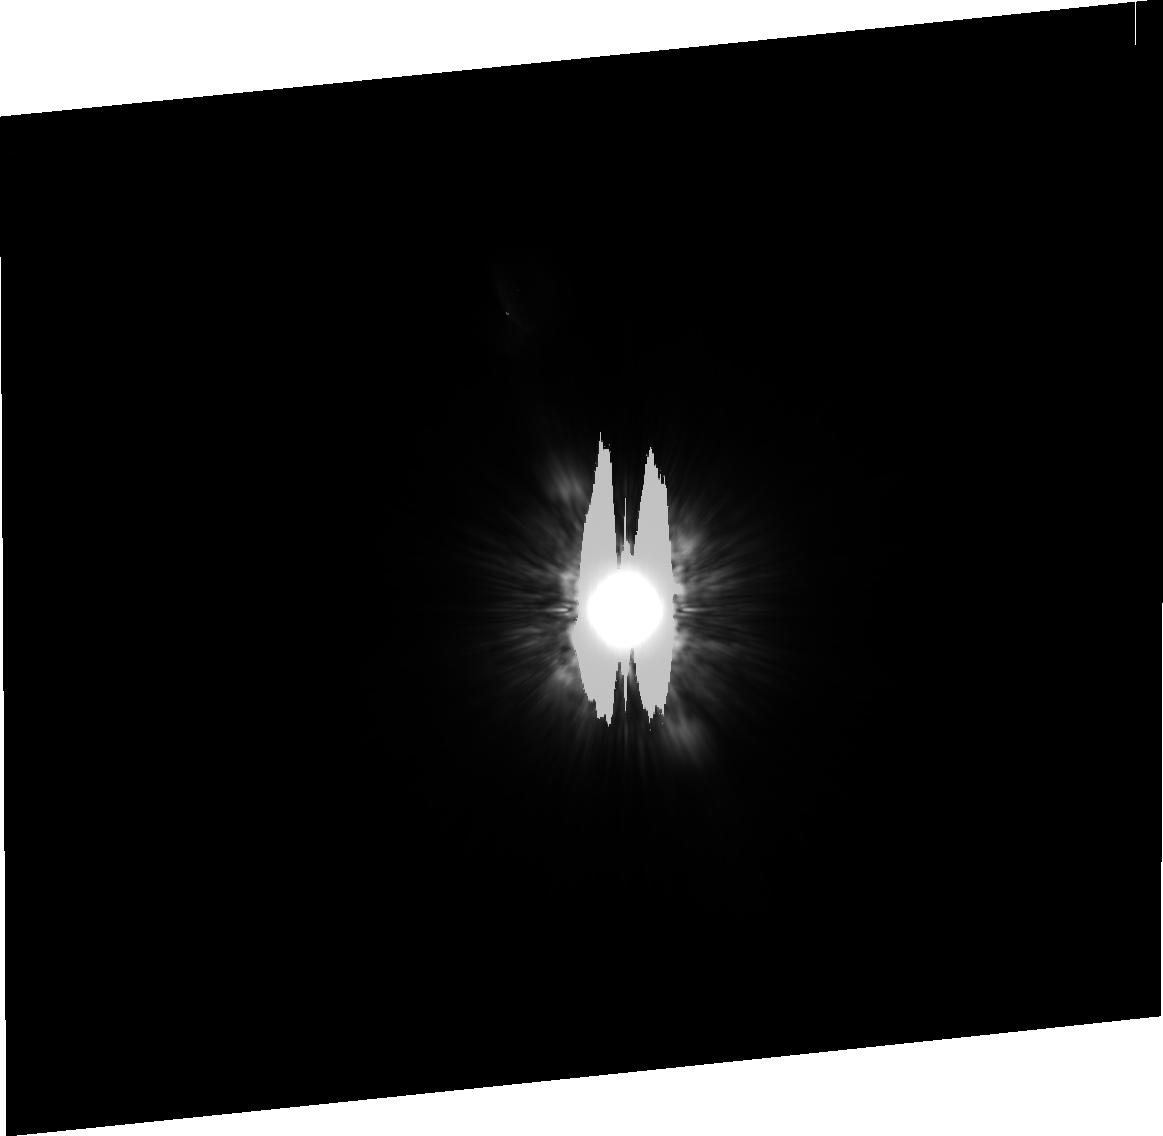
Target: HD216956
Instrument: ACS/HRC
Filter: F814W
Exposure: 8 min
Observation ID: j9fq03020

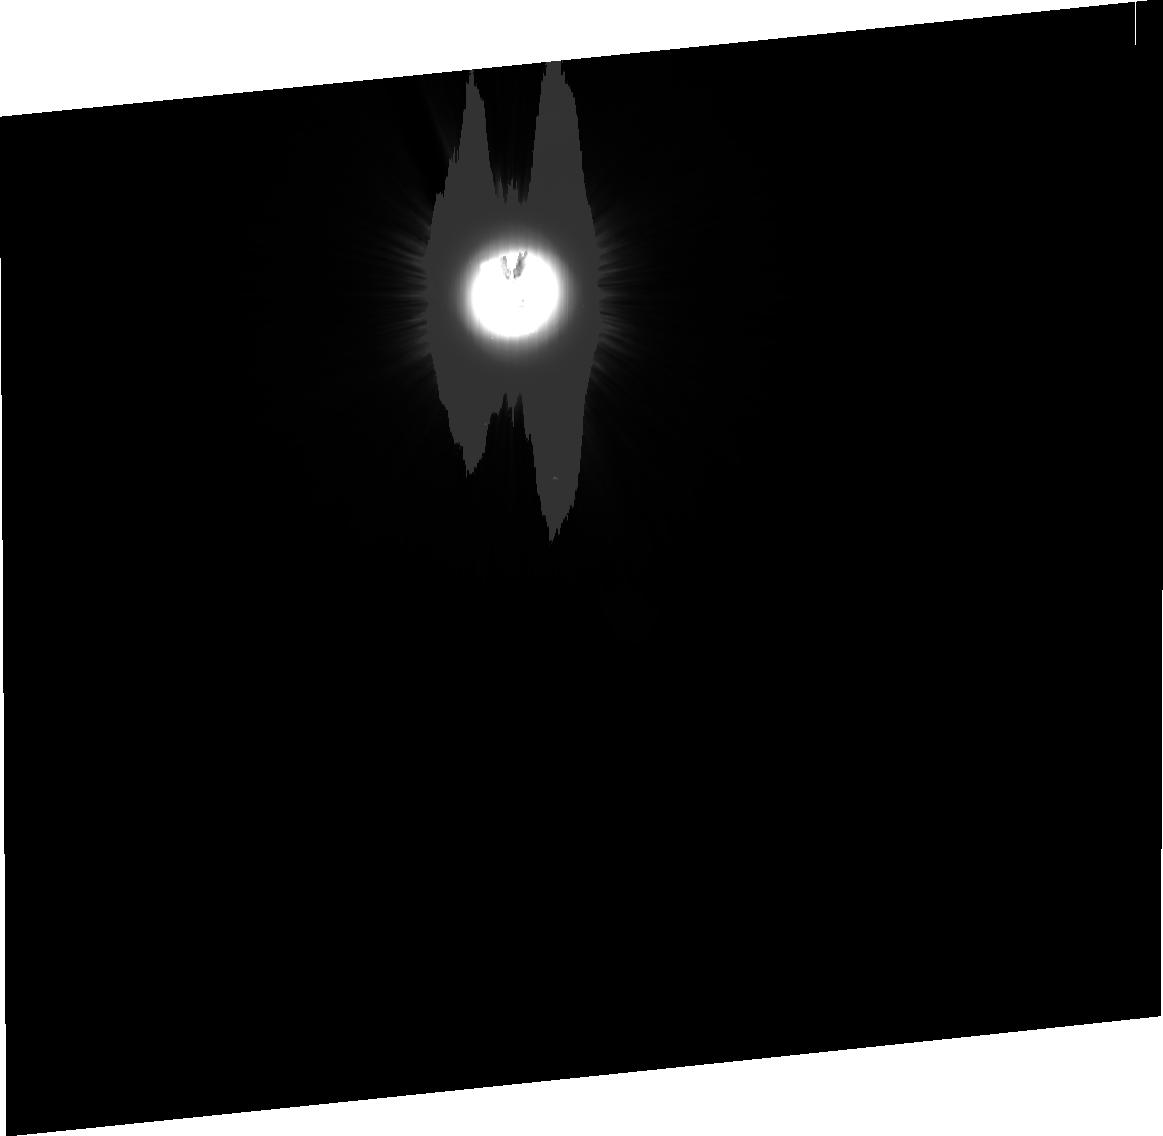
Target: HD172167-PSF
Instrument: ACS/HRC
Filter: F606W
Exposure: 8 min
Observation ID: j9fq28010

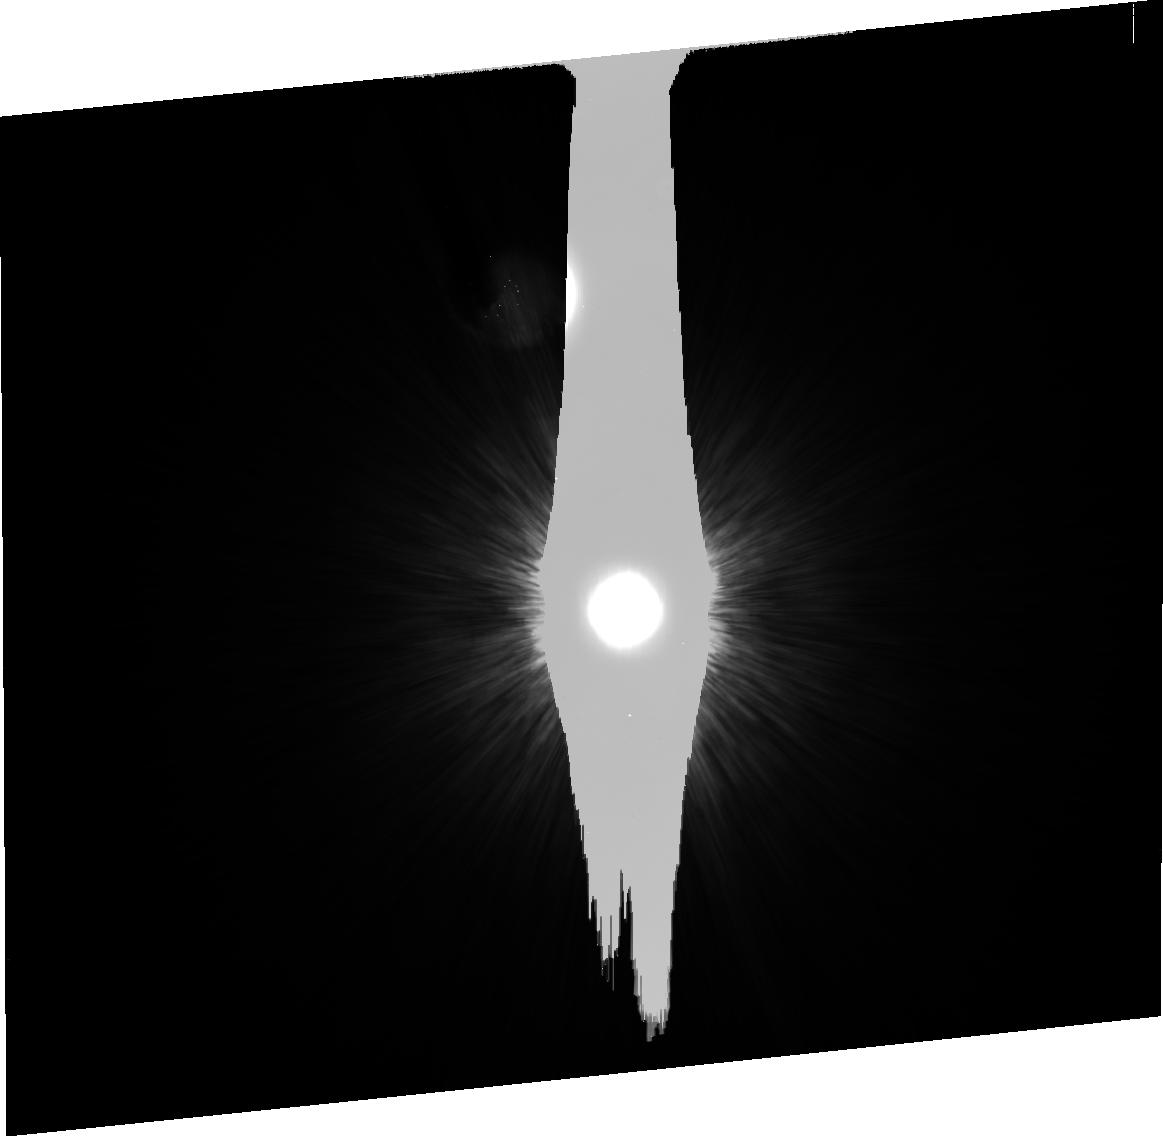
Target: HD216956
Instrument: ACS/HRC
Filter: F435W
Exposure: 36 min
Observation ID: j9fq06010

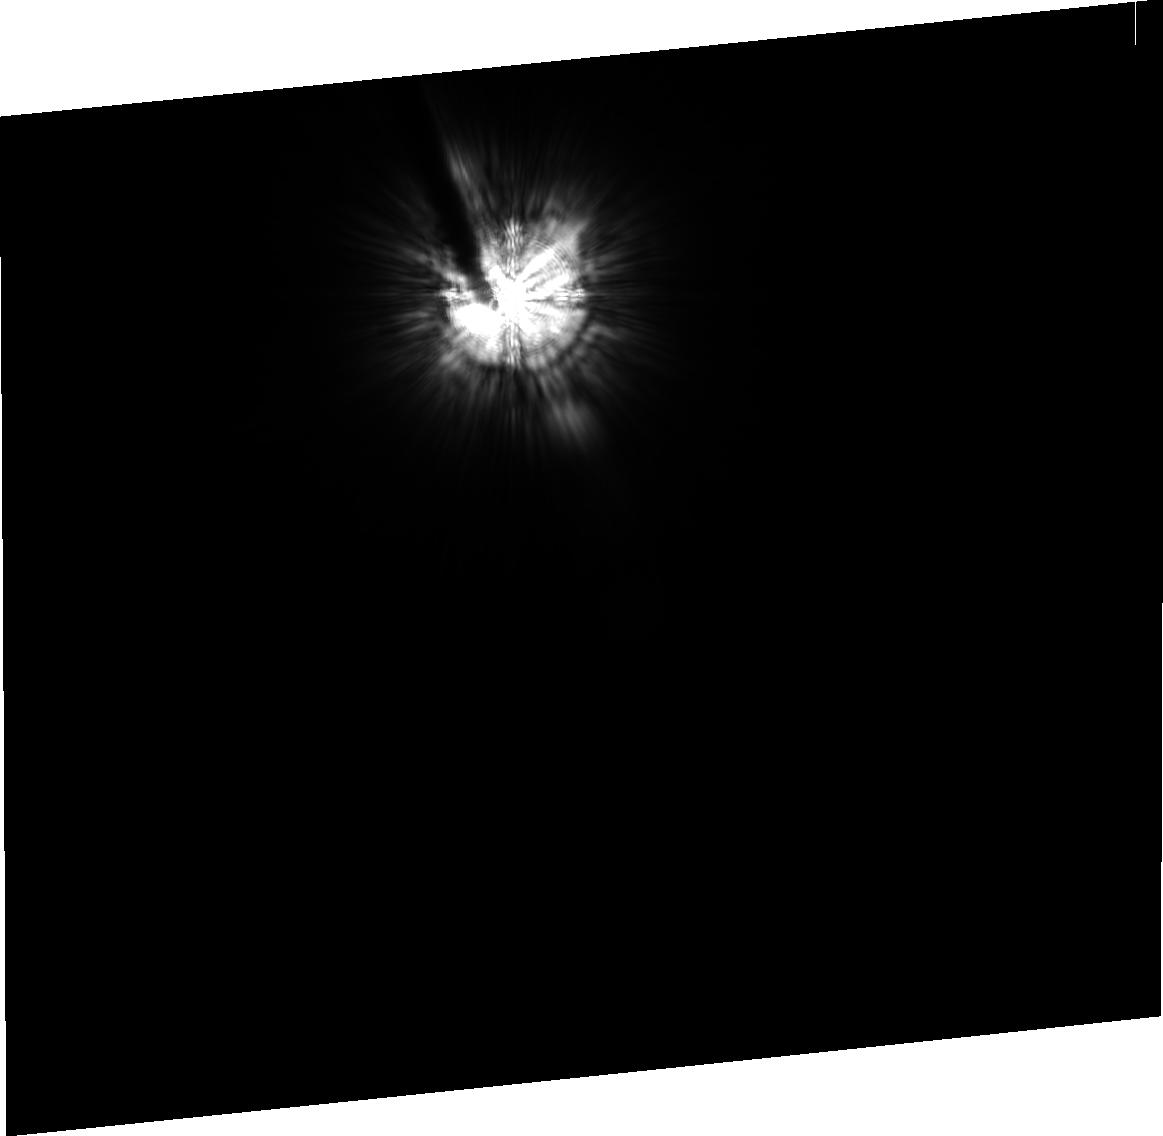
Target: HD216956
Instrument: ACS/HRC
Filter: F814W
Exposure: 8 min
Observation ID: j9fq16020

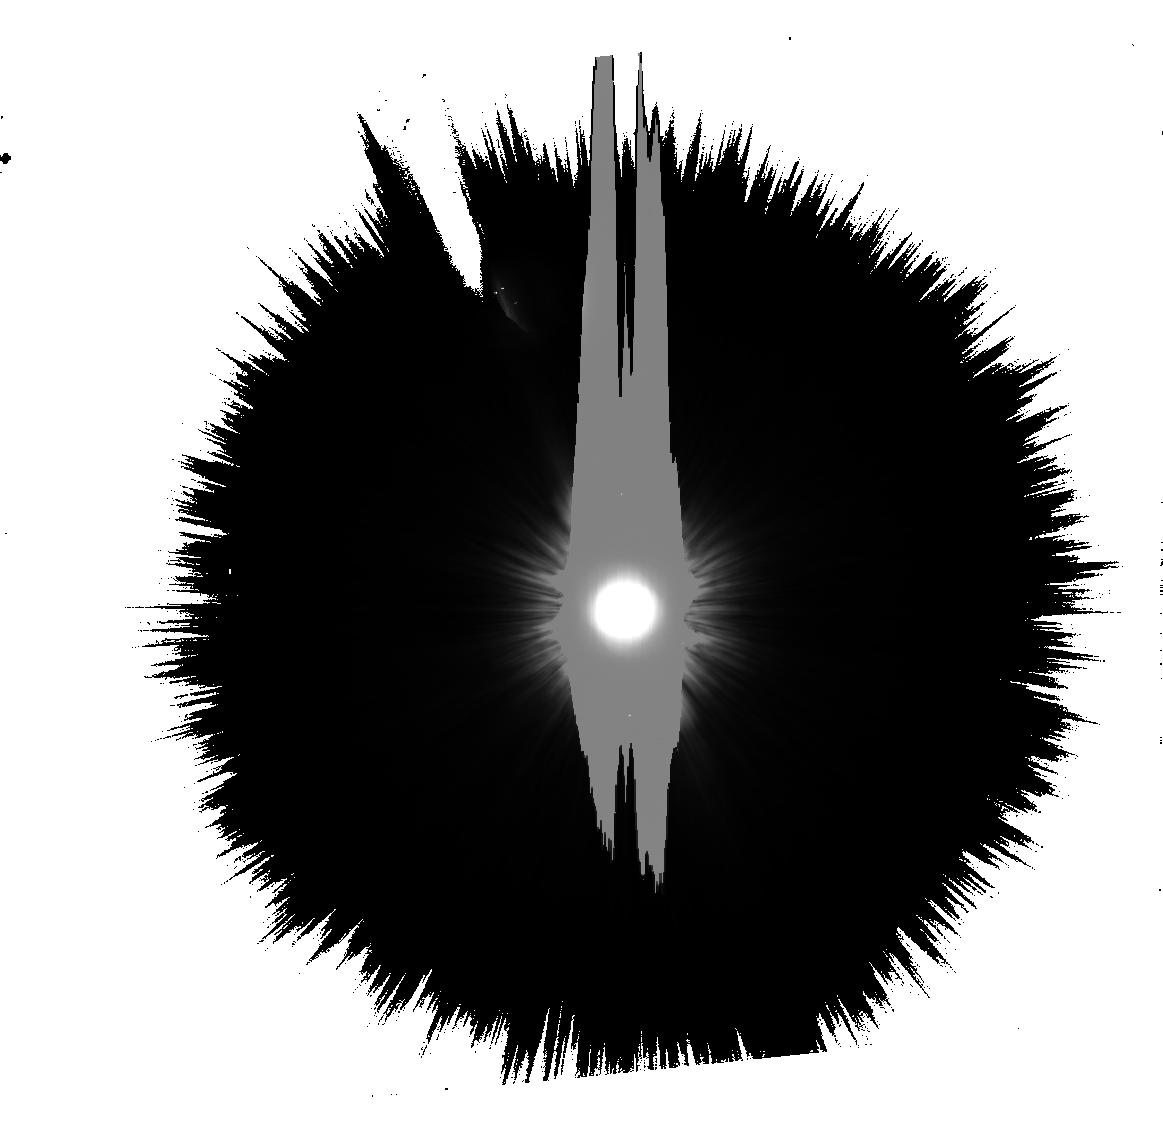
Target: HD216956
Instrument: ACS/HRC
Filter: F606W
Exposure: 8 min
Observation ID: j9fq13020

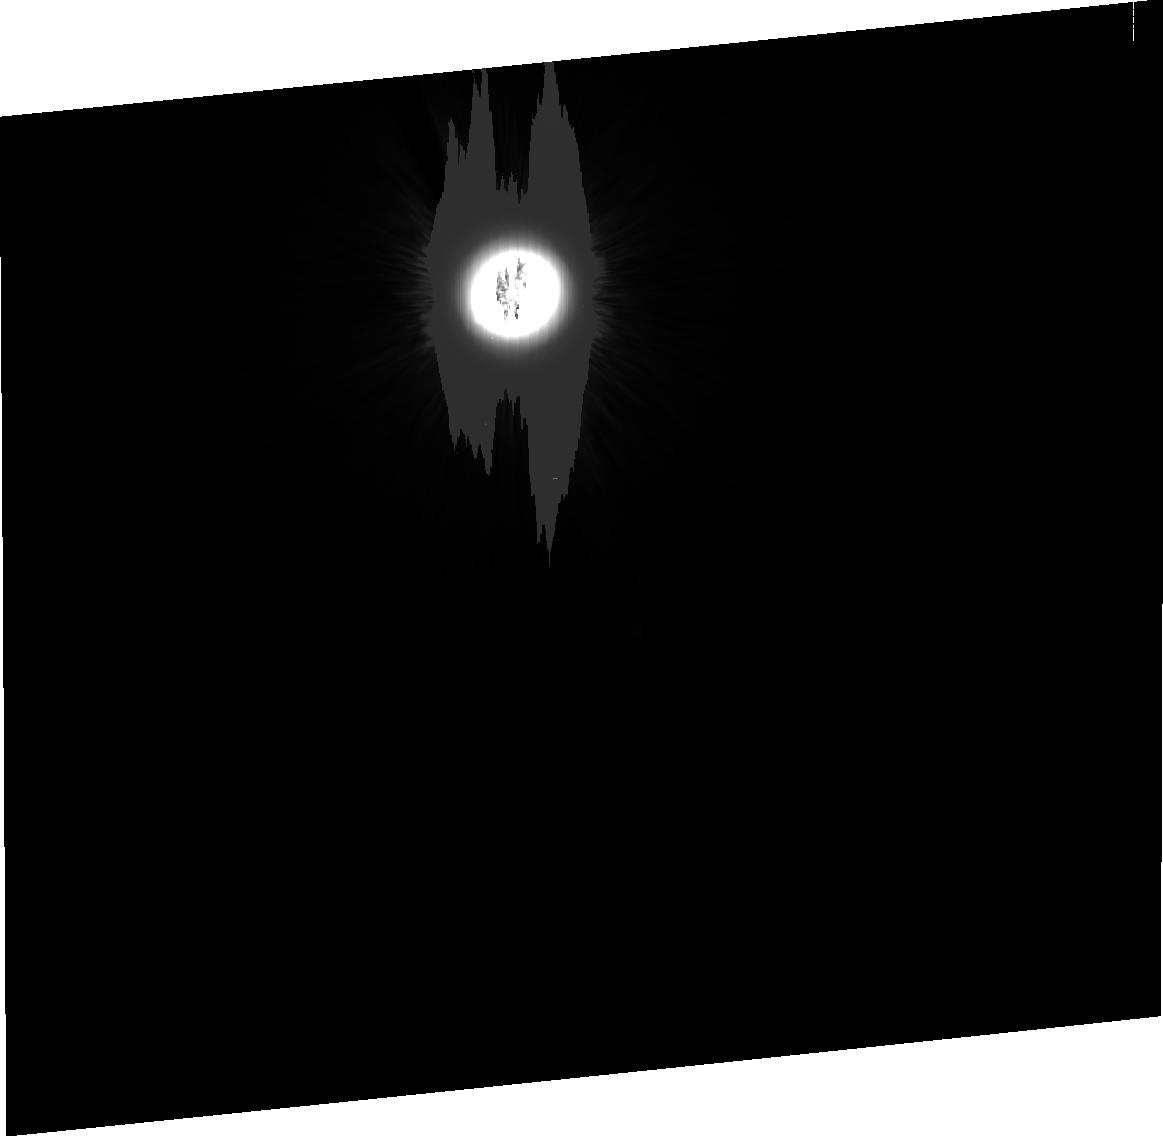
Target: HD216956
Instrument: ACS/HRC
Filter: F435W
Exposure: 36 min
Observation ID: j9fq20010

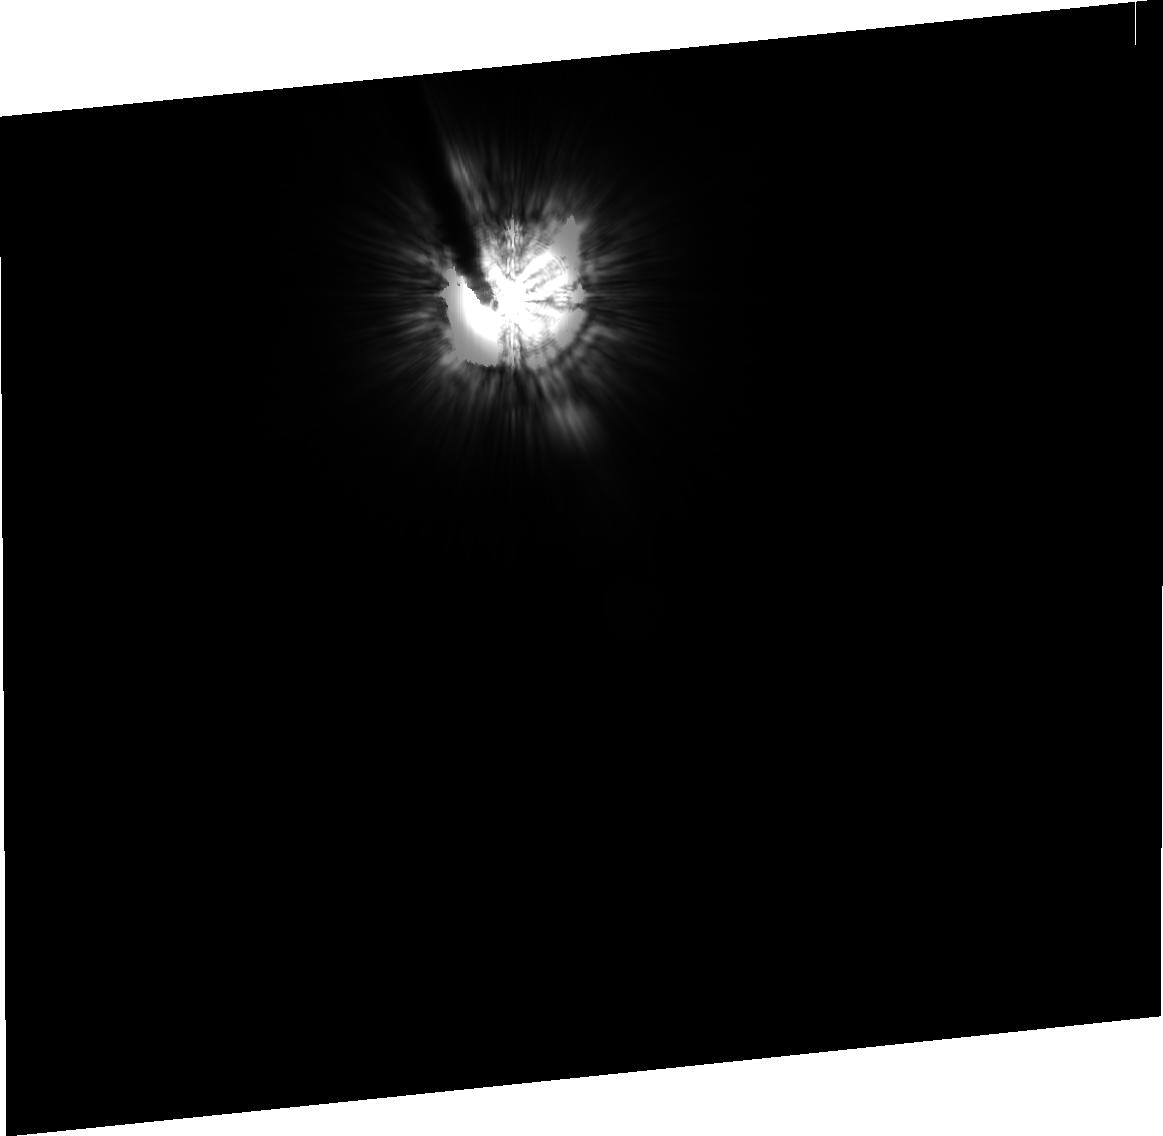
Target: HD172167-PSF
Instrument: ACS/HRC
Filter: F814W
Exposure: 10 min
Observation ID: j9fq18020

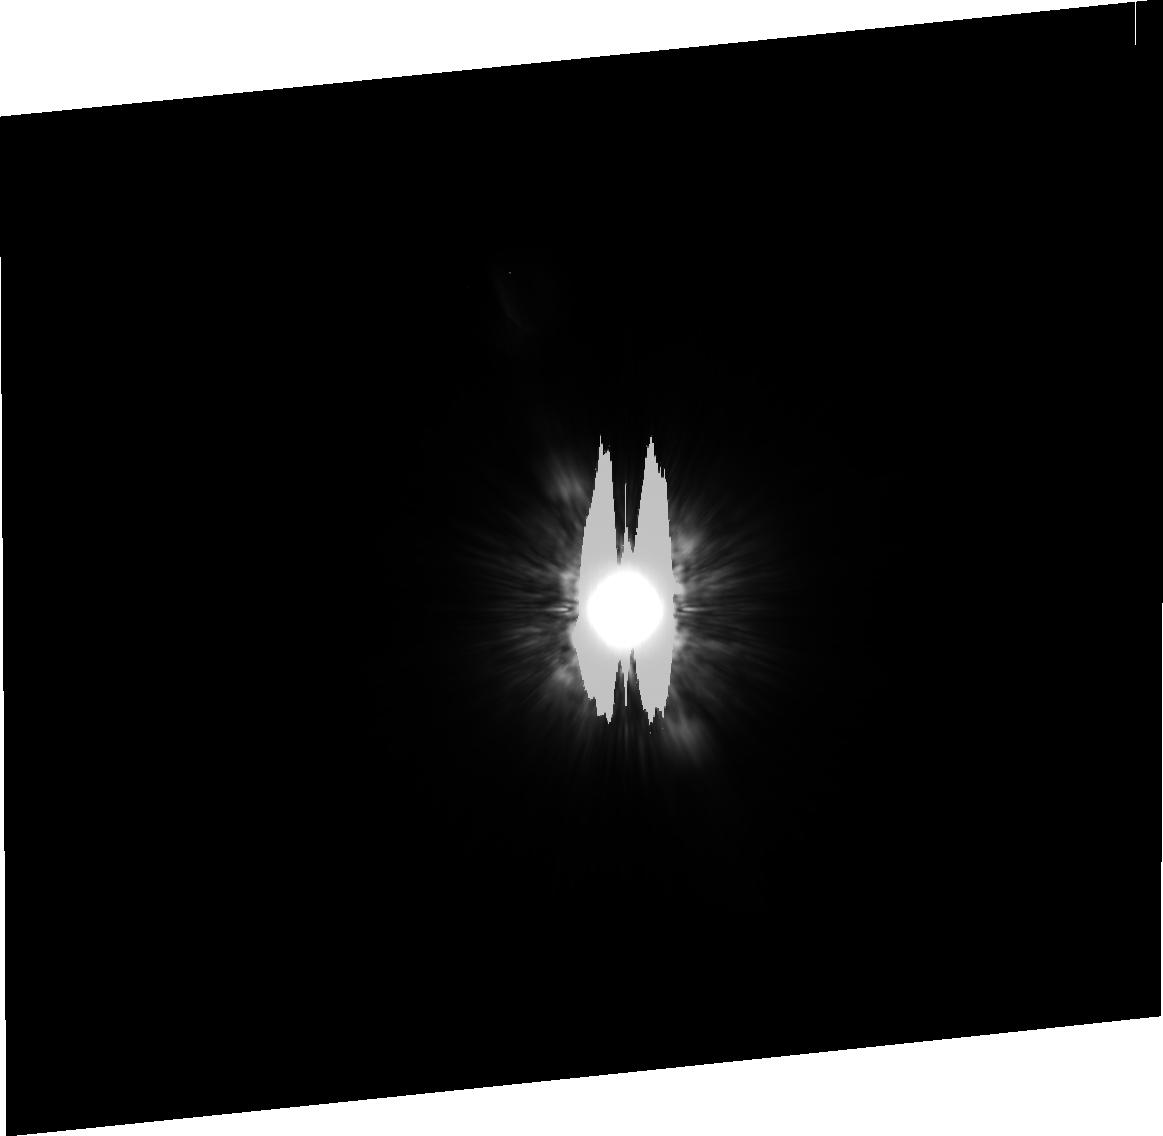
Target: HD216956
Instrument: ACS/HRC
Filter: F814W
Exposure: 8 min
Observation ID: j9fq01020

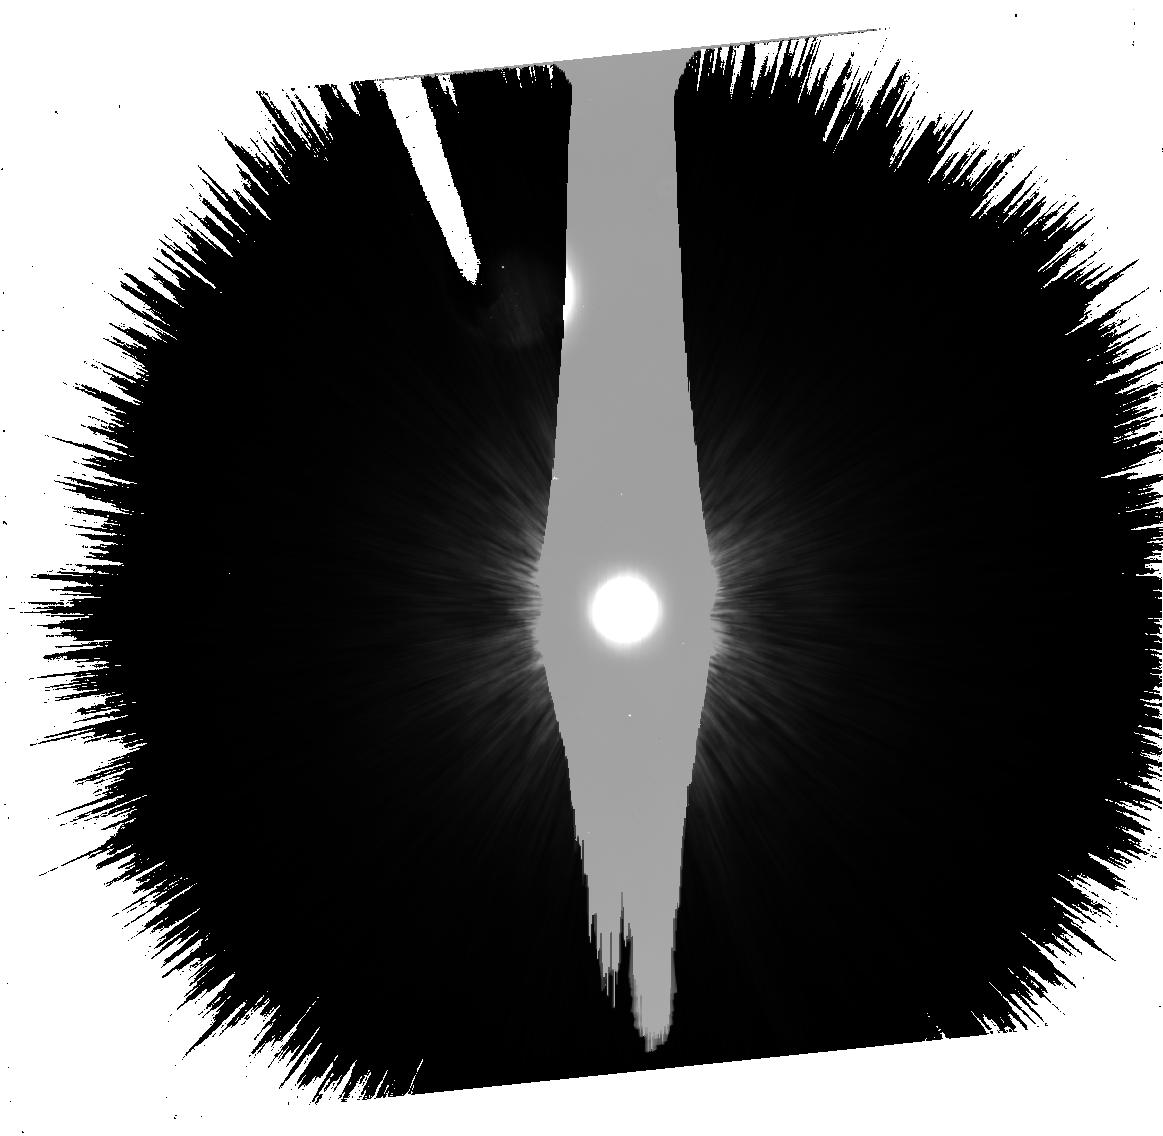
Target: HD172167-PSF
Instrument: ACS/HRC
Filter: F435W
Exposure: 33 min
Observation ID: j9fq08010

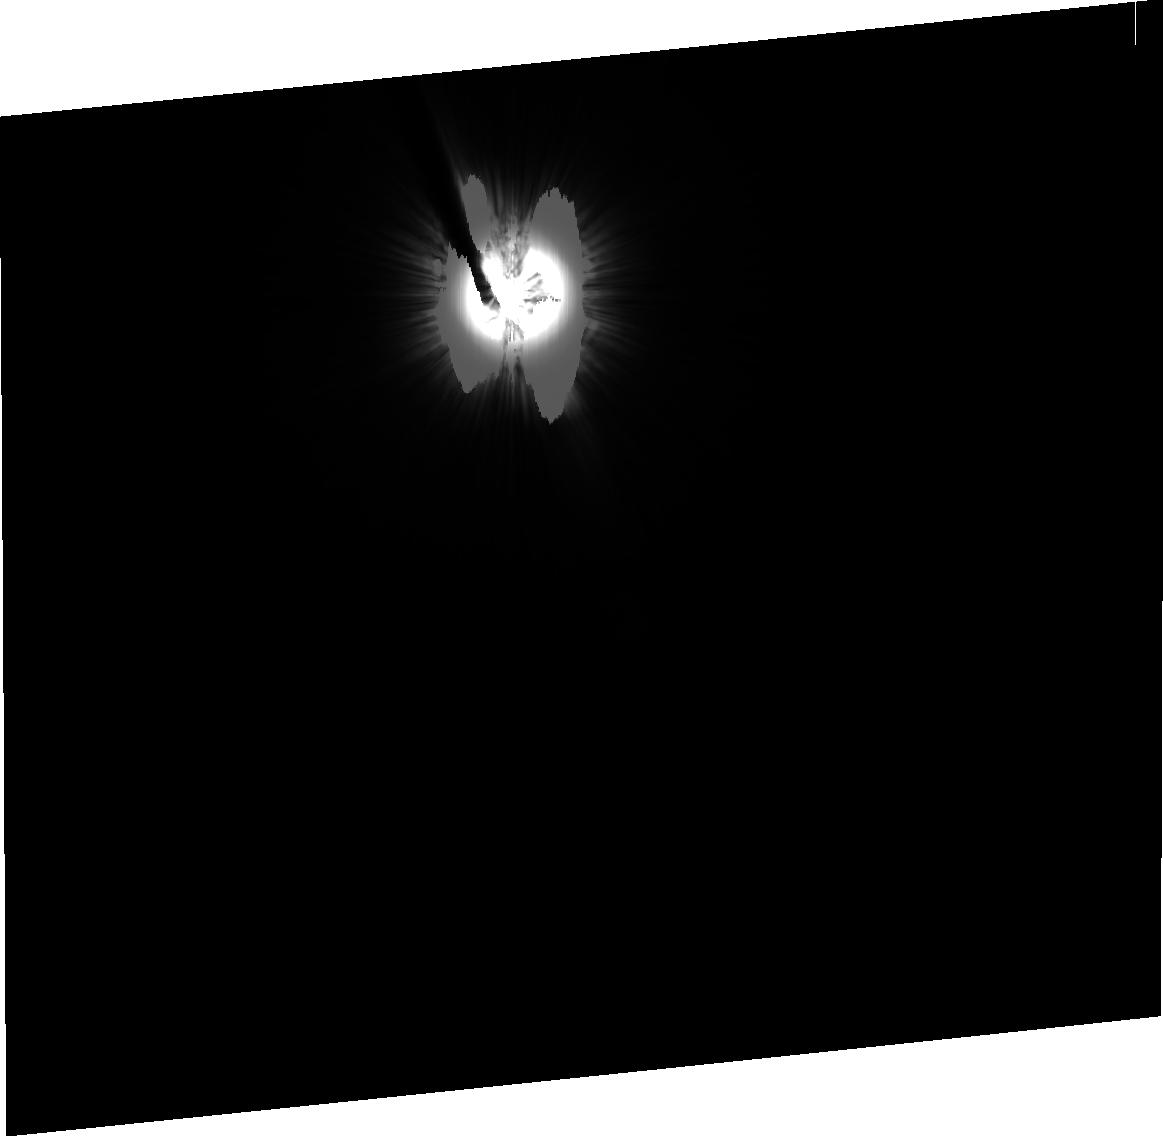
Target: HD216956
Instrument: ACS/HRC
Filter: F606W
Exposure: 8 min
Observation ID: j9fq23020

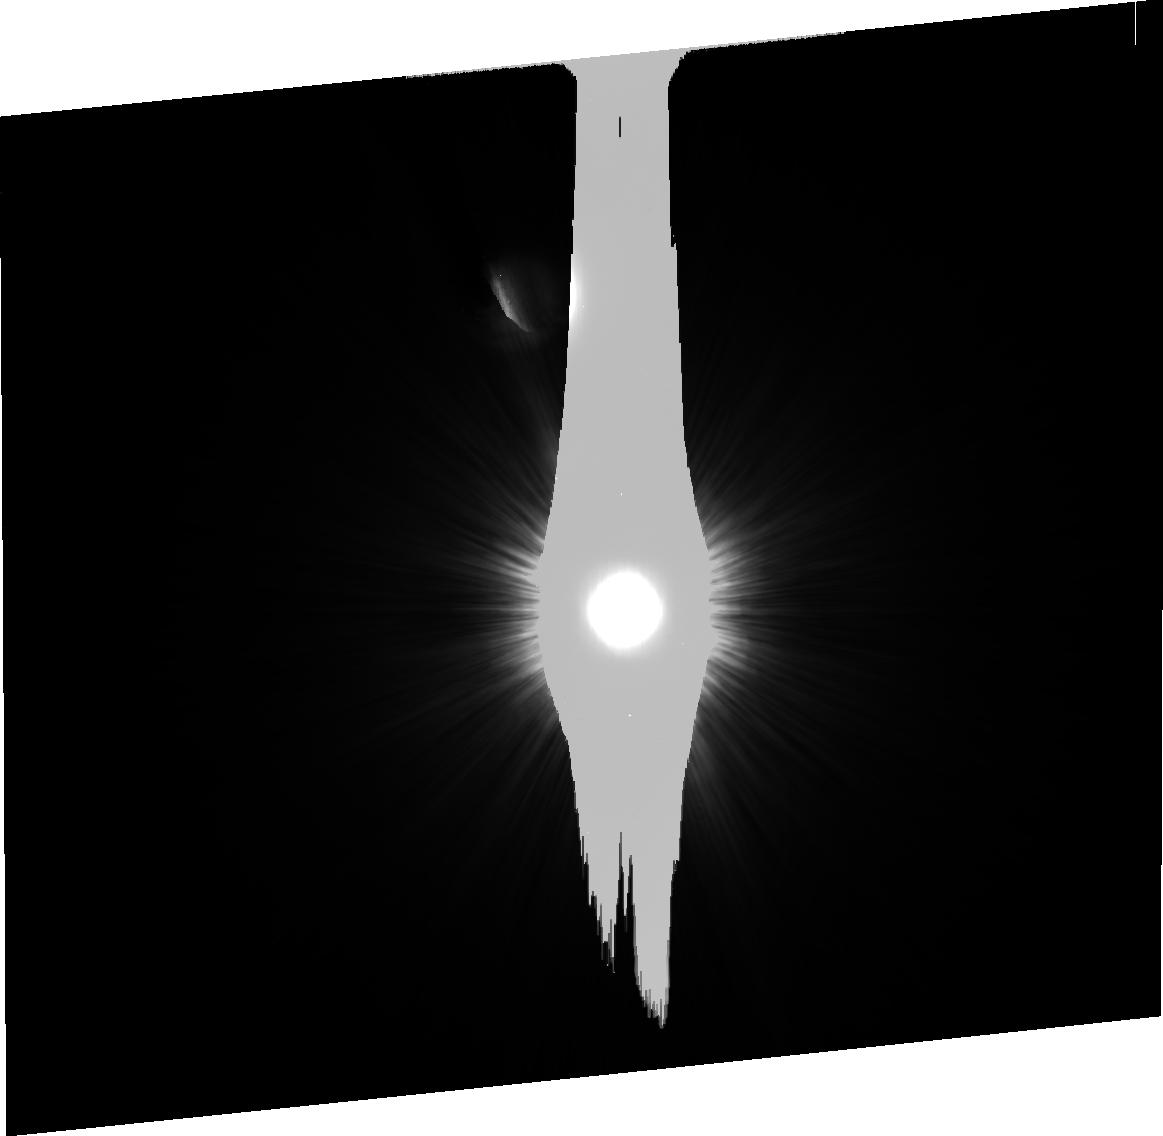
Target: HD216956
Instrument: ACS/HRC
Filter: F606W
Exposure: 23 min
Observation ID: j9fq10010

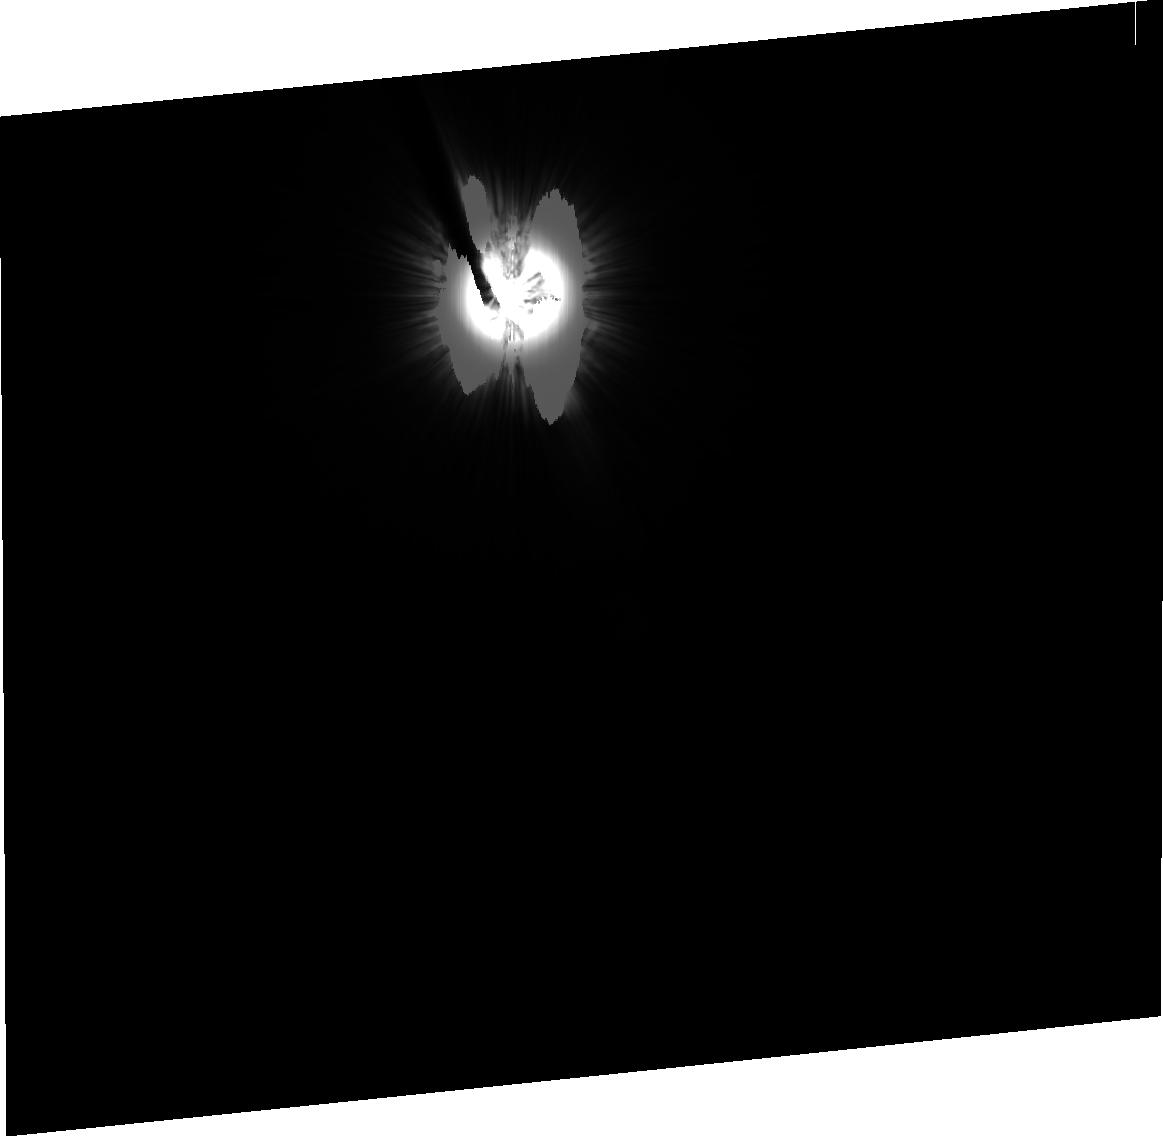
Target: HD216956
Instrument: ACS/HRC
Filter: F606W
Exposure: 8 min
Observation ID: j9fq27020

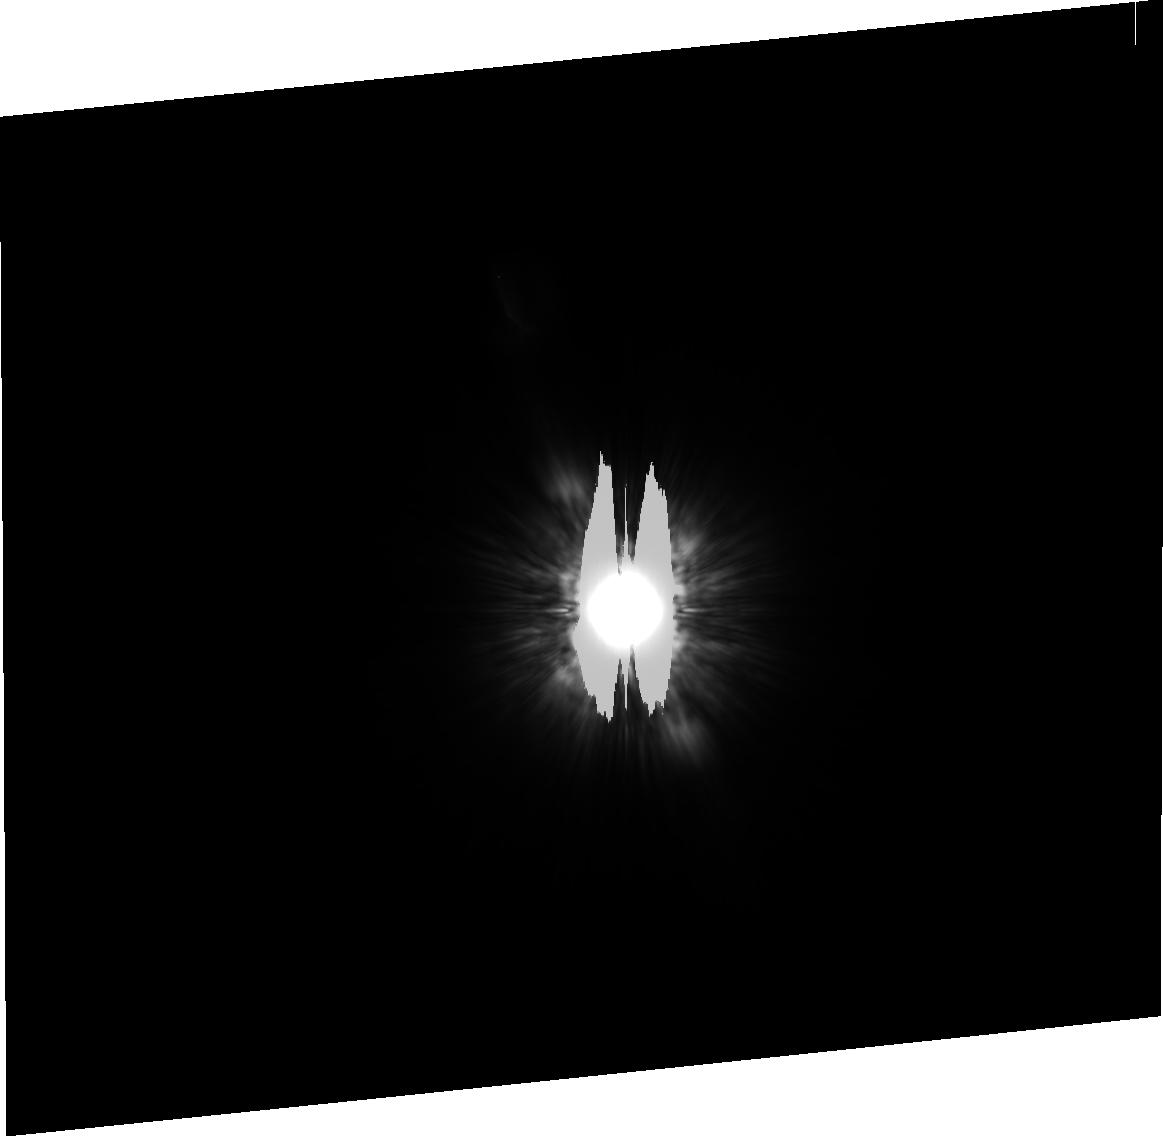
Target: HD172167-PSF
Instrument: ACS/HRC
Filter: F814W
Exposure: 6 min
Observation ID: j9fq04030

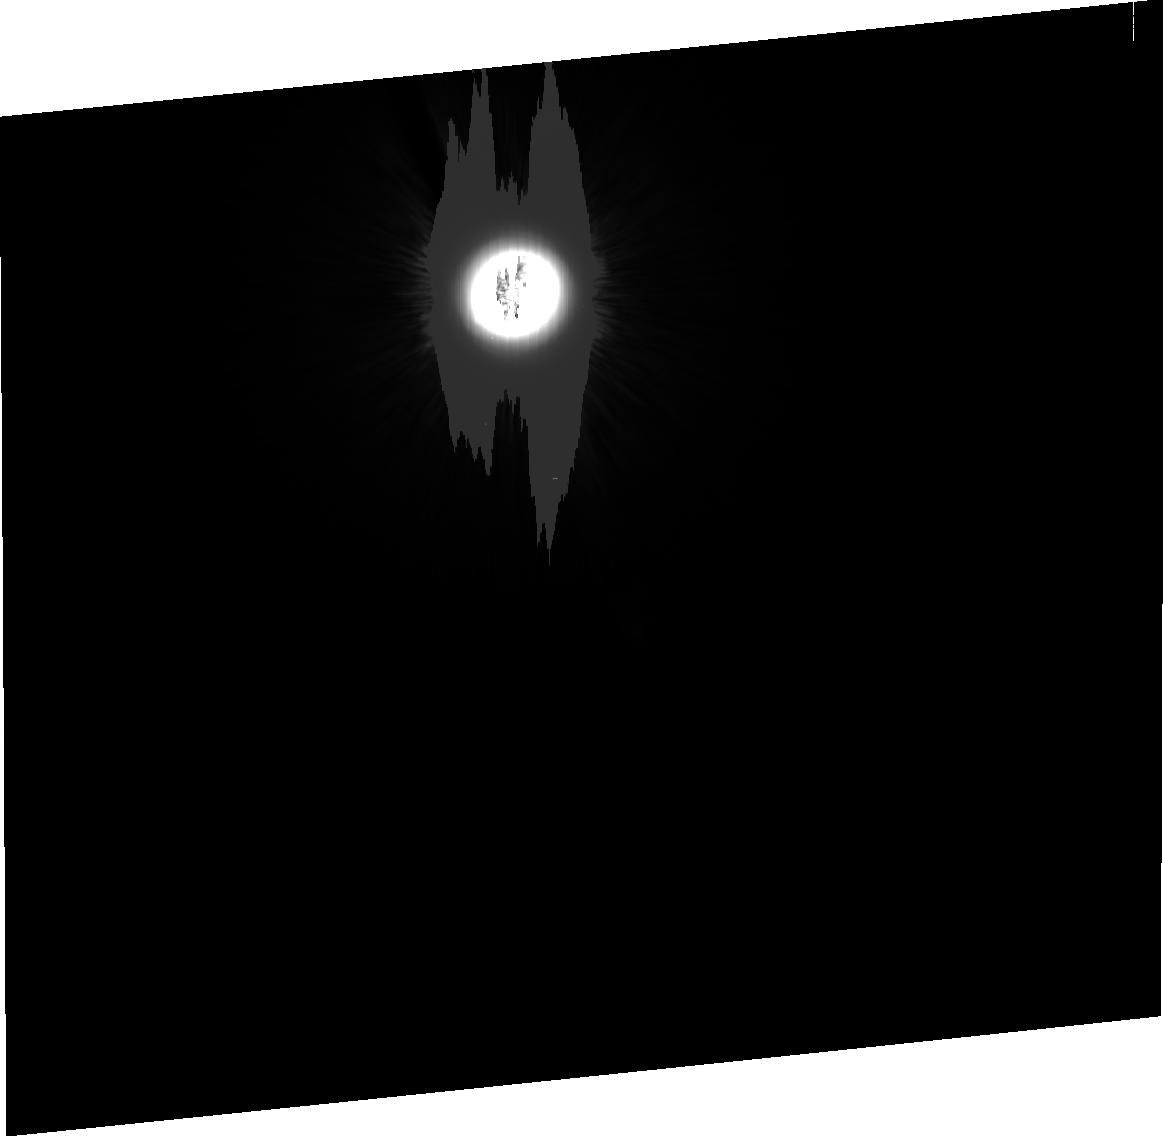
Target: HD216956
Instrument: ACS/HRC
Filter: F435W
Exposure: 36 min
Observation ID: j9fq19010

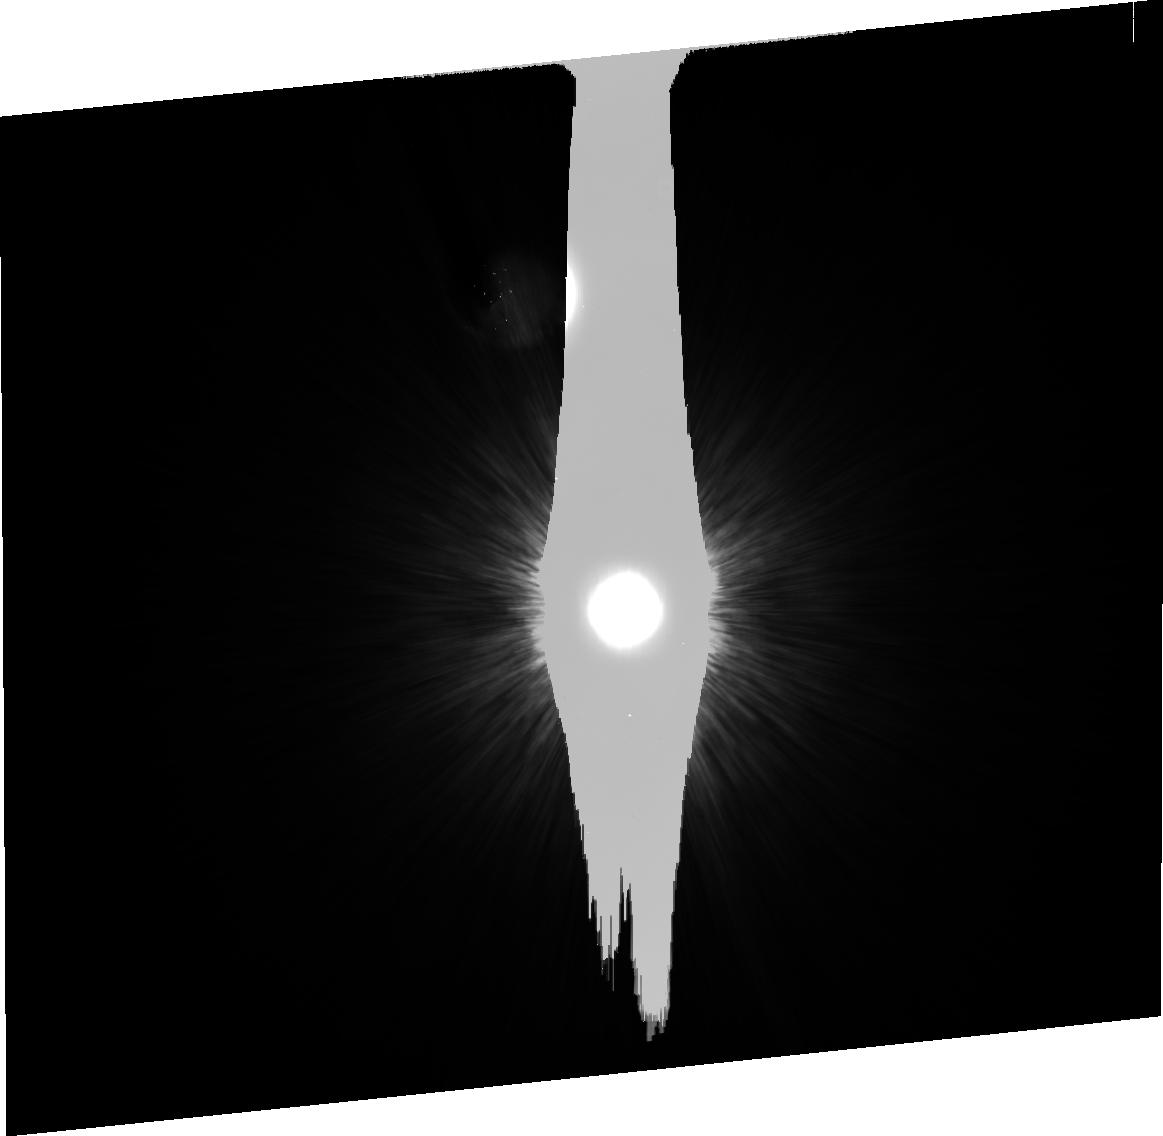
Target: HD216956
Instrument: ACS/HRC
Filter: F435W
Exposure: 36 min
Observation ID: j9fq05010

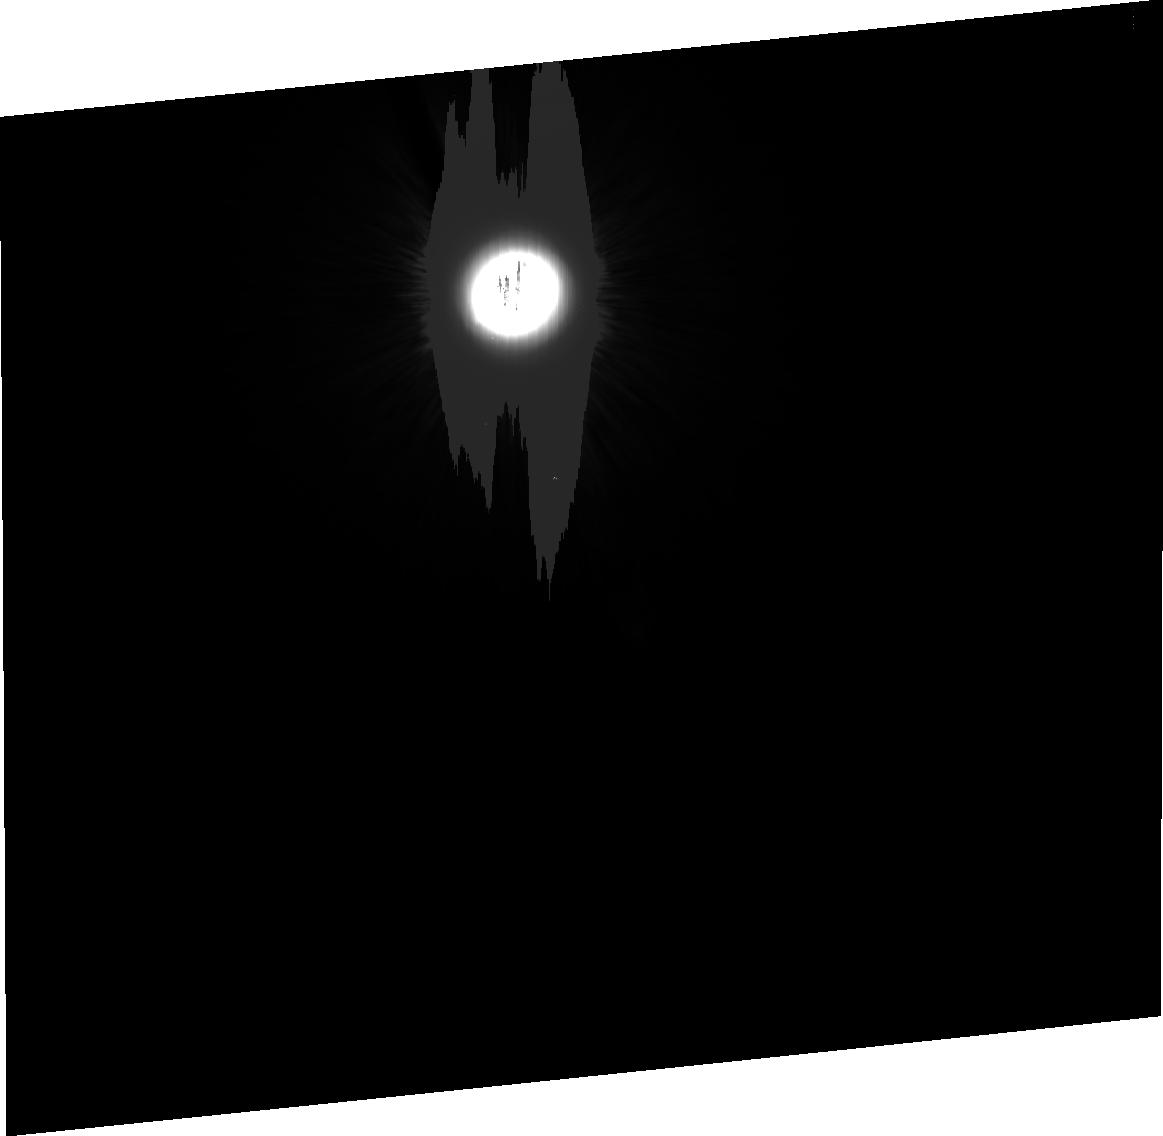
Target: HD172167-PSF
Instrument: ACS/HRC
Filter: F435W
Exposure: 33 min
Observation ID: j9fq22010

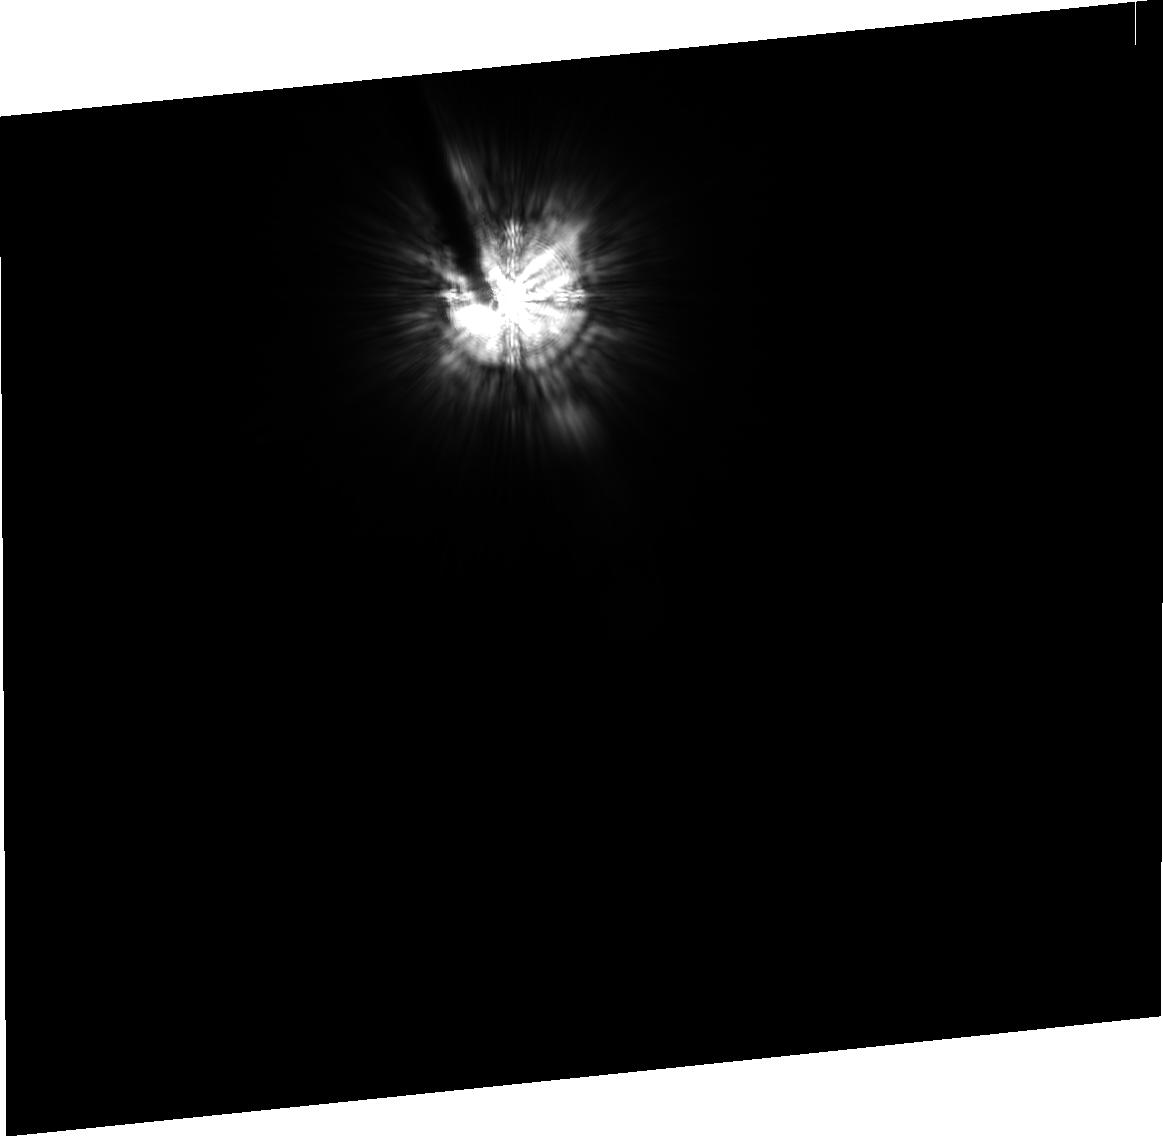
Target: HD216956
Instrument: ACS/HRC
Filter: F814W
Exposure: 8 min
Observation ID: j9fq17020

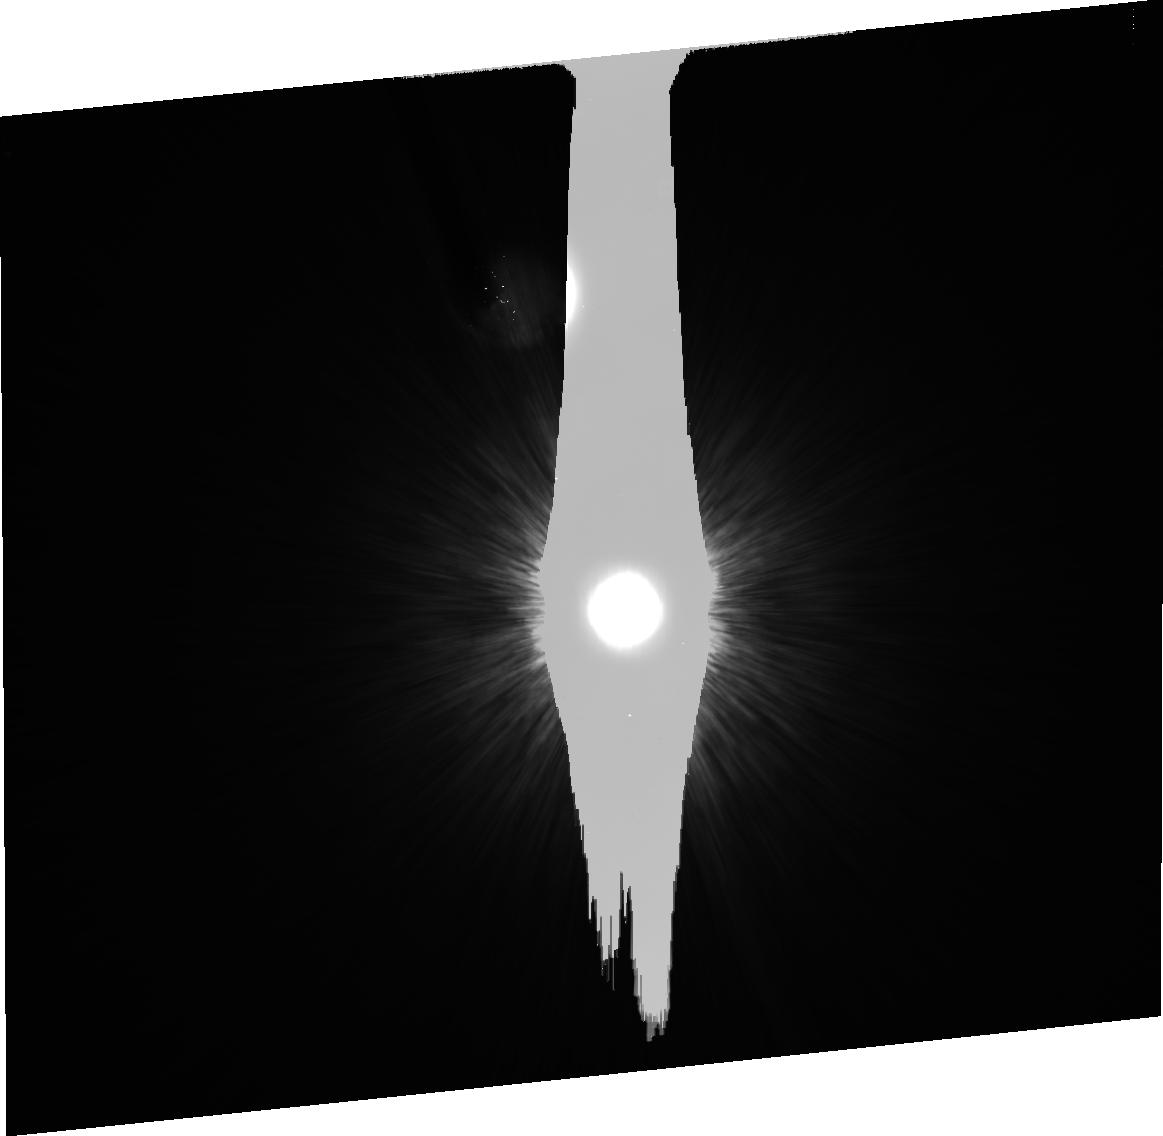
Target: HD216956
Instrument: ACS/HRC
Filter: F435W
Exposure: 36 min
Observation ID: j9fq07010

ACS Imaging of Fomalhaut: A Rosetta Stone for Debris Disks Sculpted by Planets (PI: Kalas, Paul George)

The Sun and roughly 15% of stars are surrounded by dust disks collisionally replenished by asteroids and comets. Disk structure can be directly tied to the dynamical influence of more massive bodies such as planets. For example, planetary perturbations offset the center of our zodiacal dust disk ~0.01 AU away from the Sun and also maintain a ~40 AU radius inner edge to our Kuiper Belt. Here we propose follow-up observation to the first optical detection of reflected light from dust grains surrounding the nearby star Fomalhaut using HST/ACS. We find a belt of material between 133 and 158 AU radius that has a center position offset ~15 AU from the stellar position, and with a sharp inner edge. A tenuous dust component interior to the belt is also detected in the southeast. Given Fomalhaut's proximity to the Sun (7.7 pc), these images represent the closest and highest angular resolution view of an extrasolar analog to our Kuiper Belt. The center of symmetry offset and the sharp inner edge of Fomalhaut's belt are evidence for planet-mass objects orbiting the star as predicted by dynamical theory and simulations. We propose comprehensive follow-up ACS imaging to fully exploit this discovery and map the disk around its entire circumference with higher signal-to-noise and at multiple wavelengths. HST/ACS is certainly the only facility capable of performing this relatively wide field optical study at high contrast ratios and diffraction-limited resolution. The Cycle 14 data will provide key measurements of belt width as a function of azimuth, the scattered light color of the belt versus the inner dust component, and the azimuthal structure of the belt. These data will be used to constrain dynamical models of resonances and shepherding that ultimately elucidate the dynamical properties of planet-mass objects in the system.